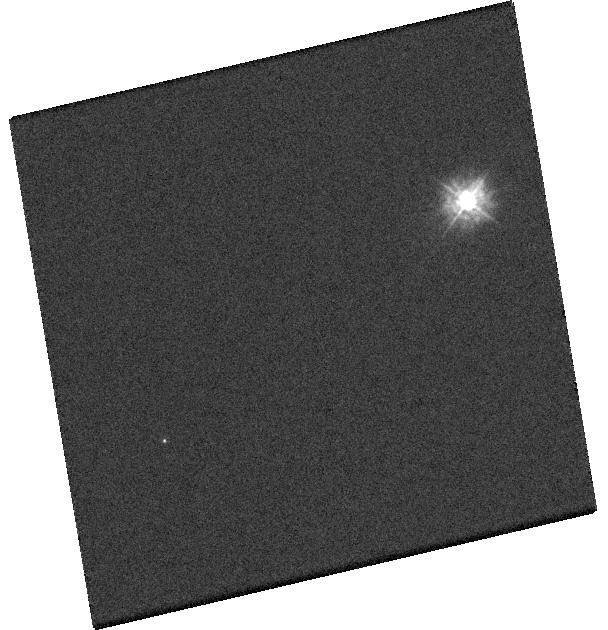
Target: GJ432AB. Instrument: WFC3/UVIS. Filter: F225W. Exposure: 1 min. Observation ID: hst_14076_45_wfc3_uvis_f225w_icvi45

An HST legacy ultraviolet spectroscopic survey of the 13pc white dwarf sample (PI: Gaensicke, Boris T.)

Over 95% of all stars in the Galaxy will become white dwarfs, and this dominant population of stellar remnants plays a unique and central role for our understanding of the formation and evolution of stars, planetary systems, and the Galaxy itself. White dwarfs are fundamental for many areas of astrophysics, including post main-sequence mass loss, the local star formation history, the bulk composition of extra-solar planets, and the characterisation of dark energy. Despite their fundamental importance for a wide range of astrophysical problems, our knowledge of the galactic white dwarf population is remarkably fragmentary: the only volume-limited and unbiased sample of white dwarfs contains 43 stars within d < 13 pc (of the Sun). This sample is dominated by cool and old stars, and an accurate determination of their temperatures, masses, and ages requires a detailed understanding of plasmas and convection at fluid-like densities. Our team has carried out substantial theoretical and computational work on improved model atmospheres and all relevant input physics. The strongest effect of our new calculations on the emergent flux occurs at ultraviolet wavelengths, and we propose to obtain STIS and COS spectroscopy for all white dwarfs in the volume-limited 13pc sample to (1) test and calibrate our atmosphere models, which we will eventually apply to the ~200000 WDs discovered by Gaia, (2) turn the 13pc sample into the most accurate cosmic clocks reconstructing the local star formation history, and (3) probe in an unbiased way the frequency of rocky planet formation in the early ages of the Galaxy.